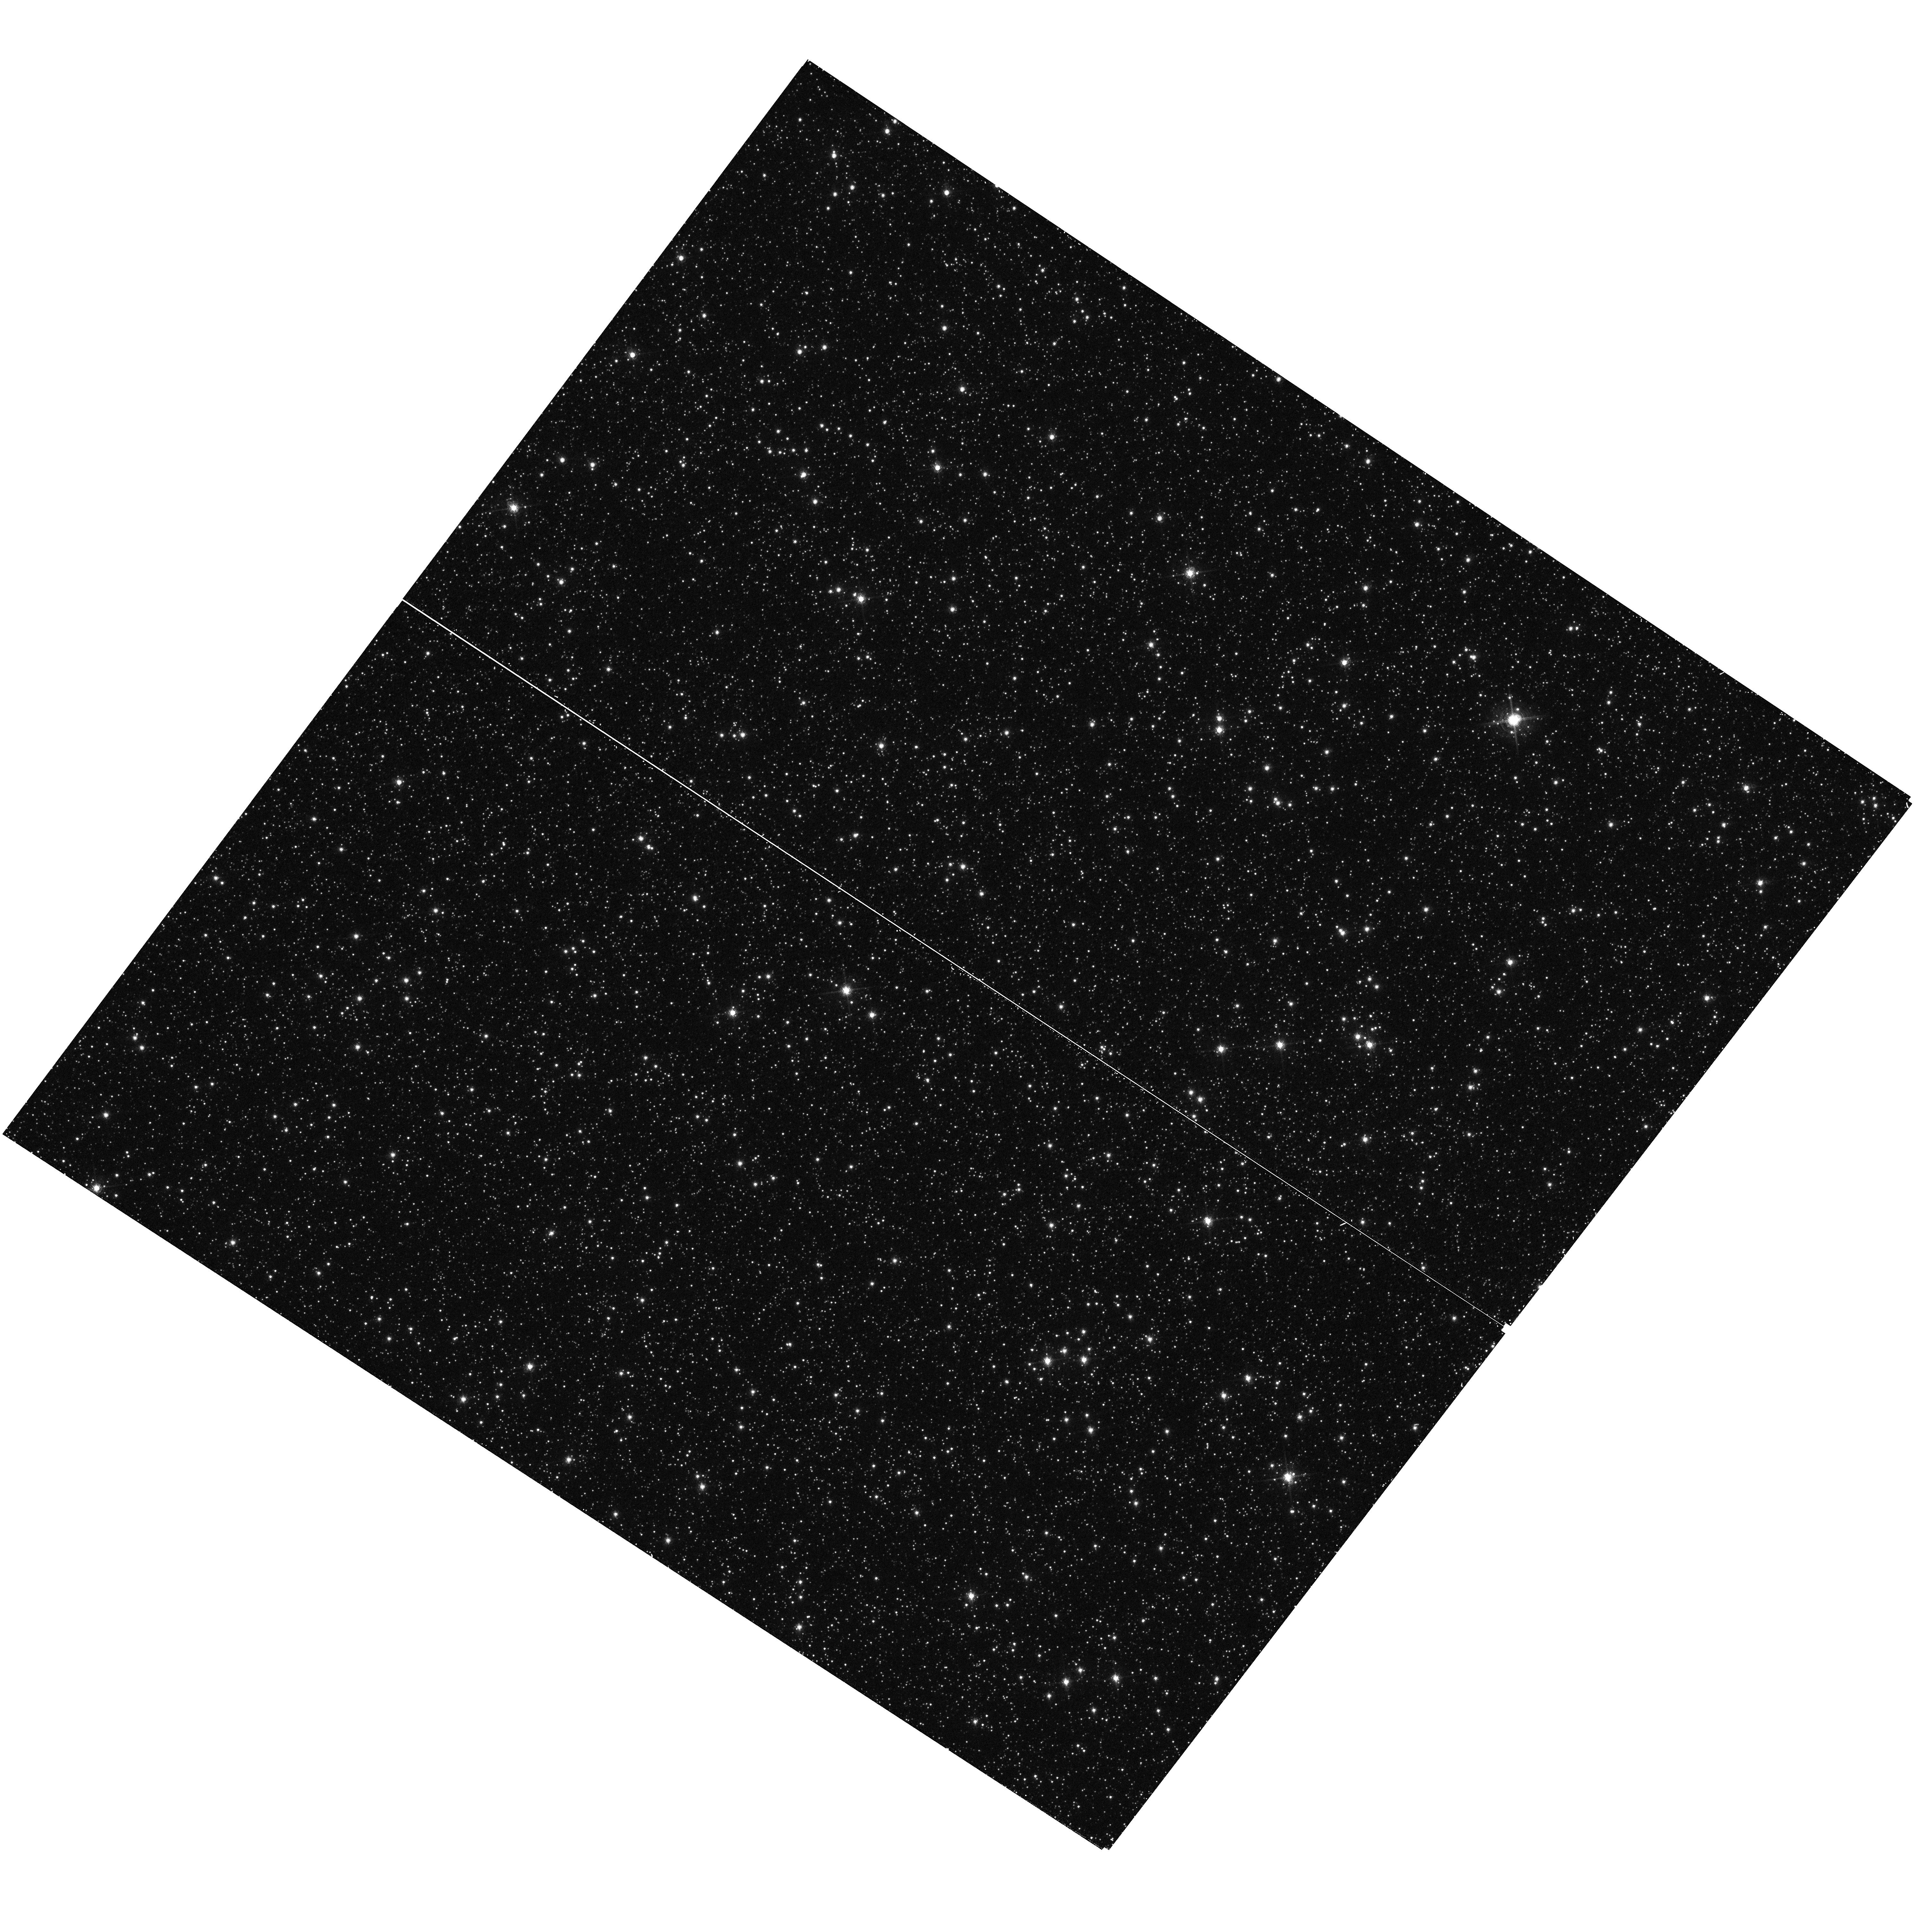
Target: WFPC2-2. Instrument: WFC3/UVIS. Filter: F658N. Exposure: 29 min. Observation ID: hst_12020_11_wfc3_uvis_f658n_ibdk11

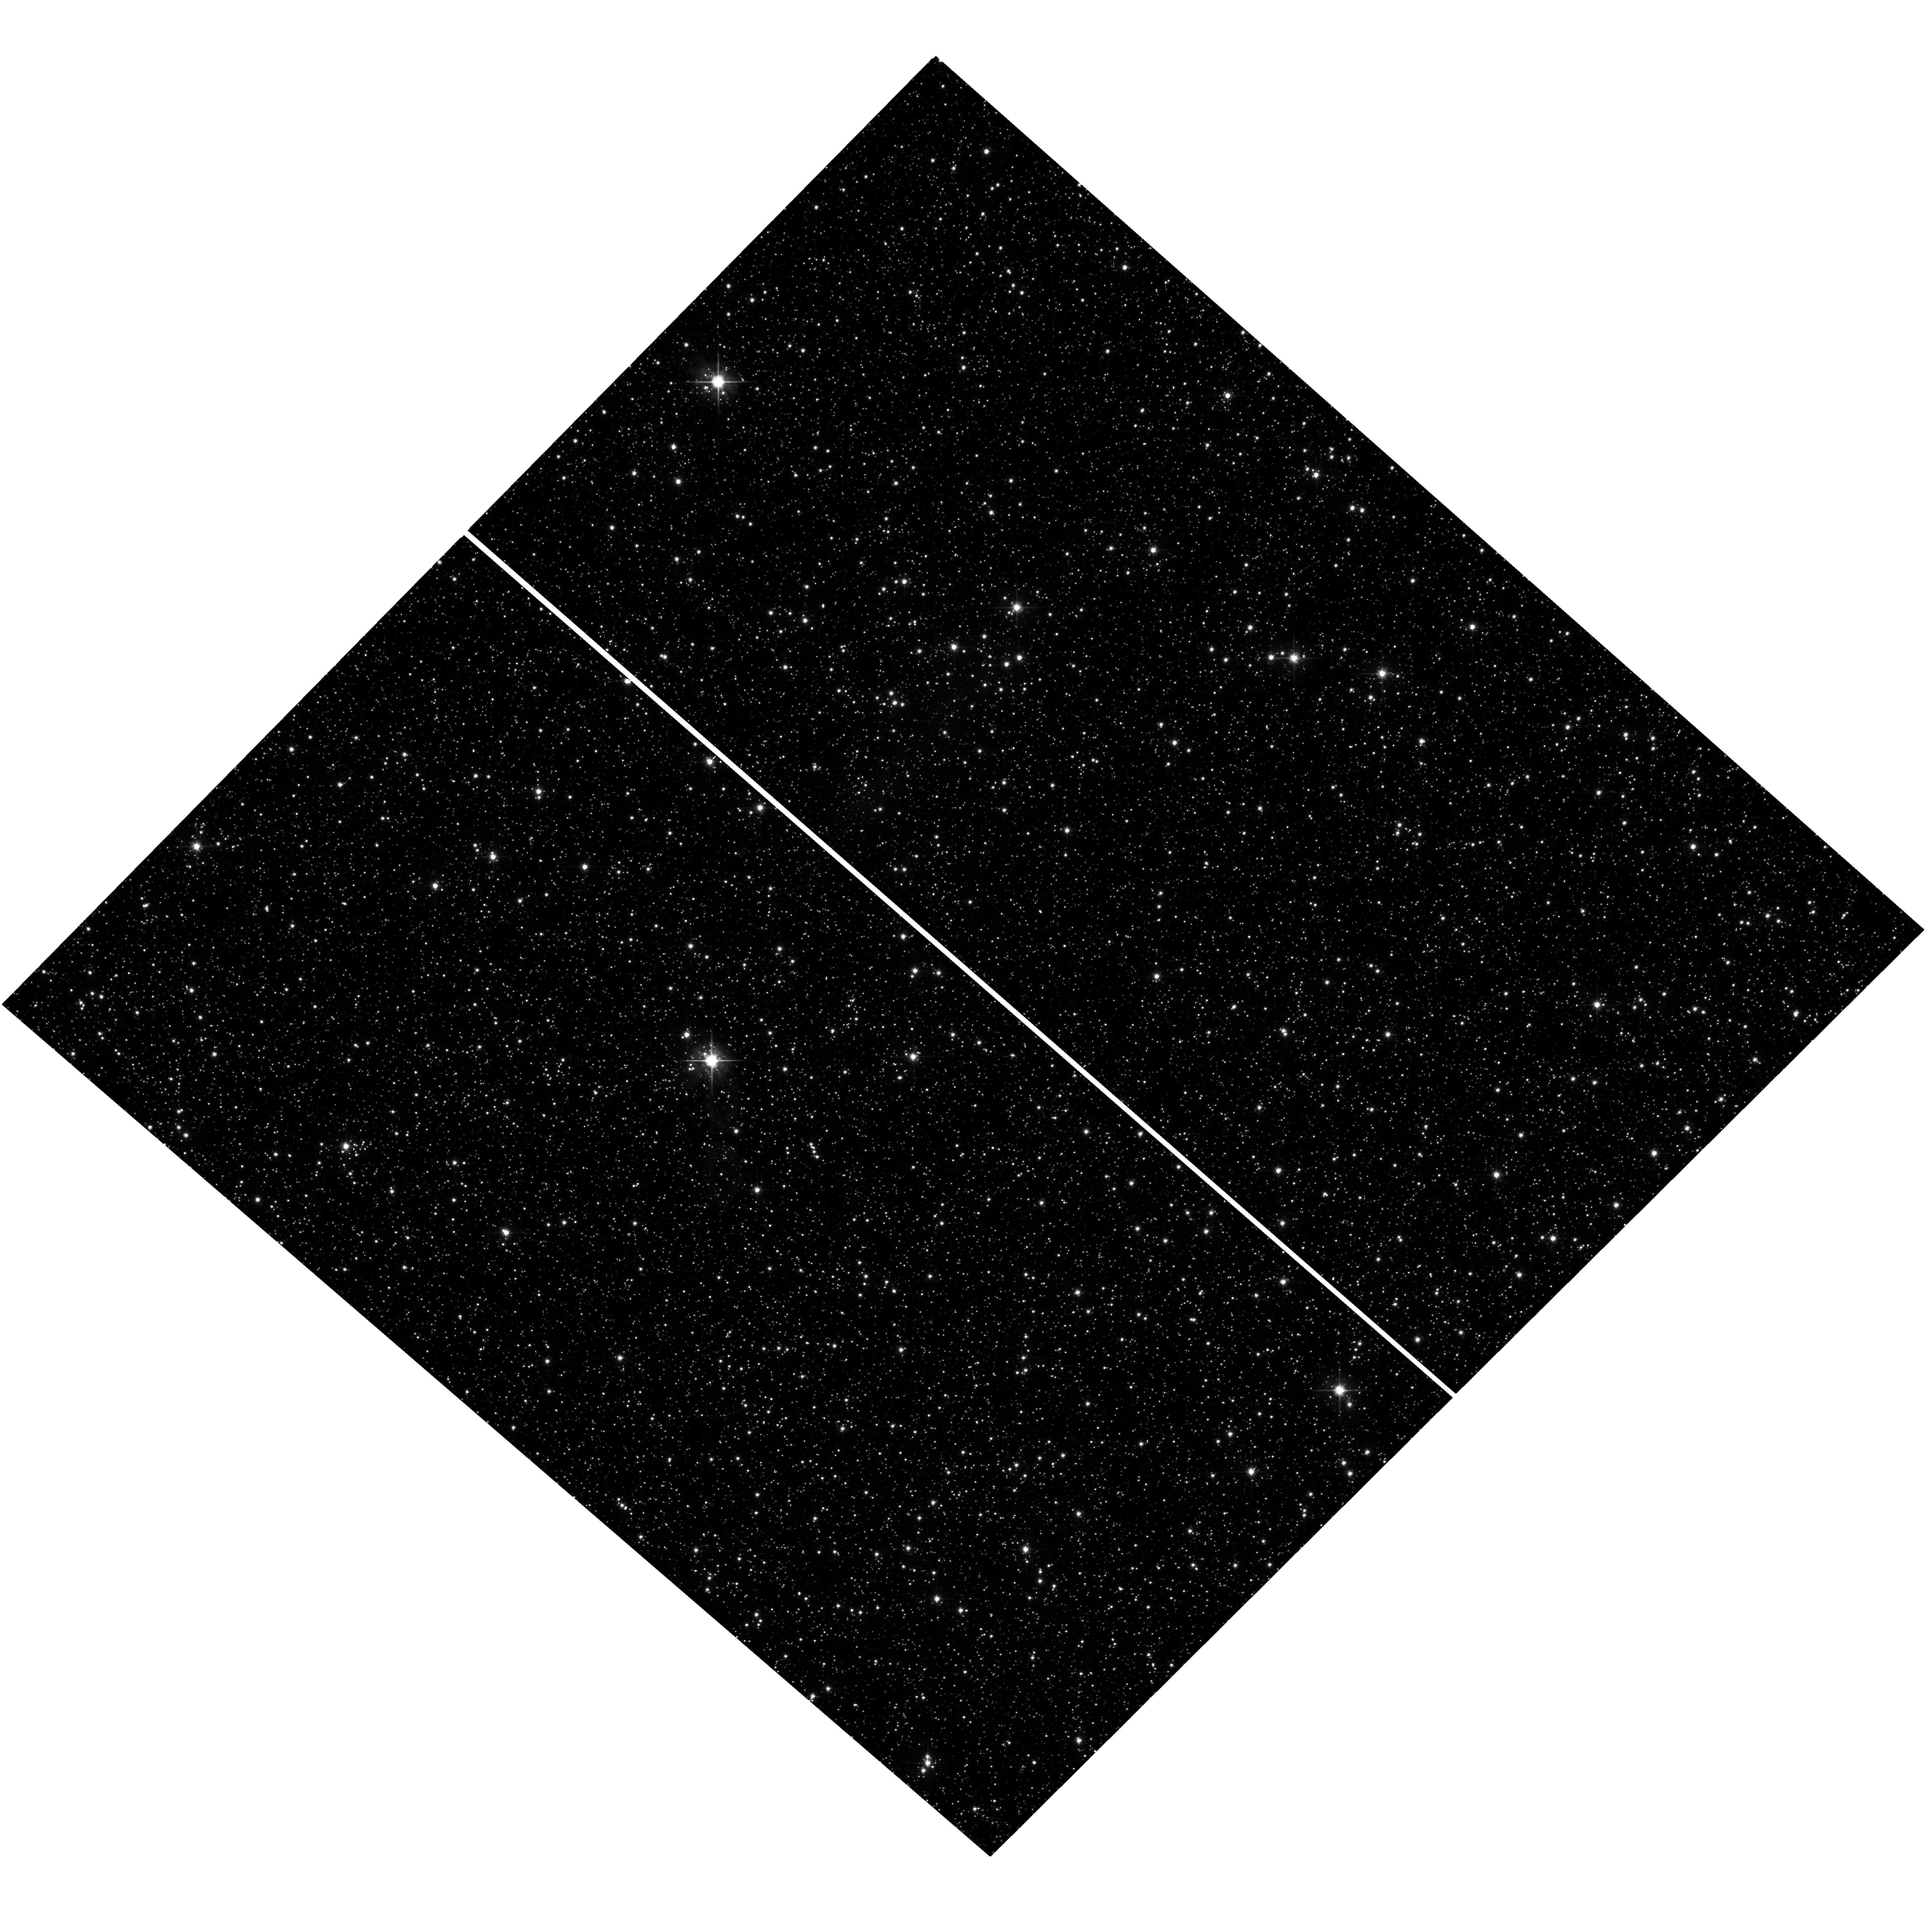
Target: SWEEPS-FIELD. Instrument: WFC3/UVIS. Filter: F625W. Exposure: 20 min. Observation ID: hst_12020_09_wfc3_uvis_f625w_ibdk09

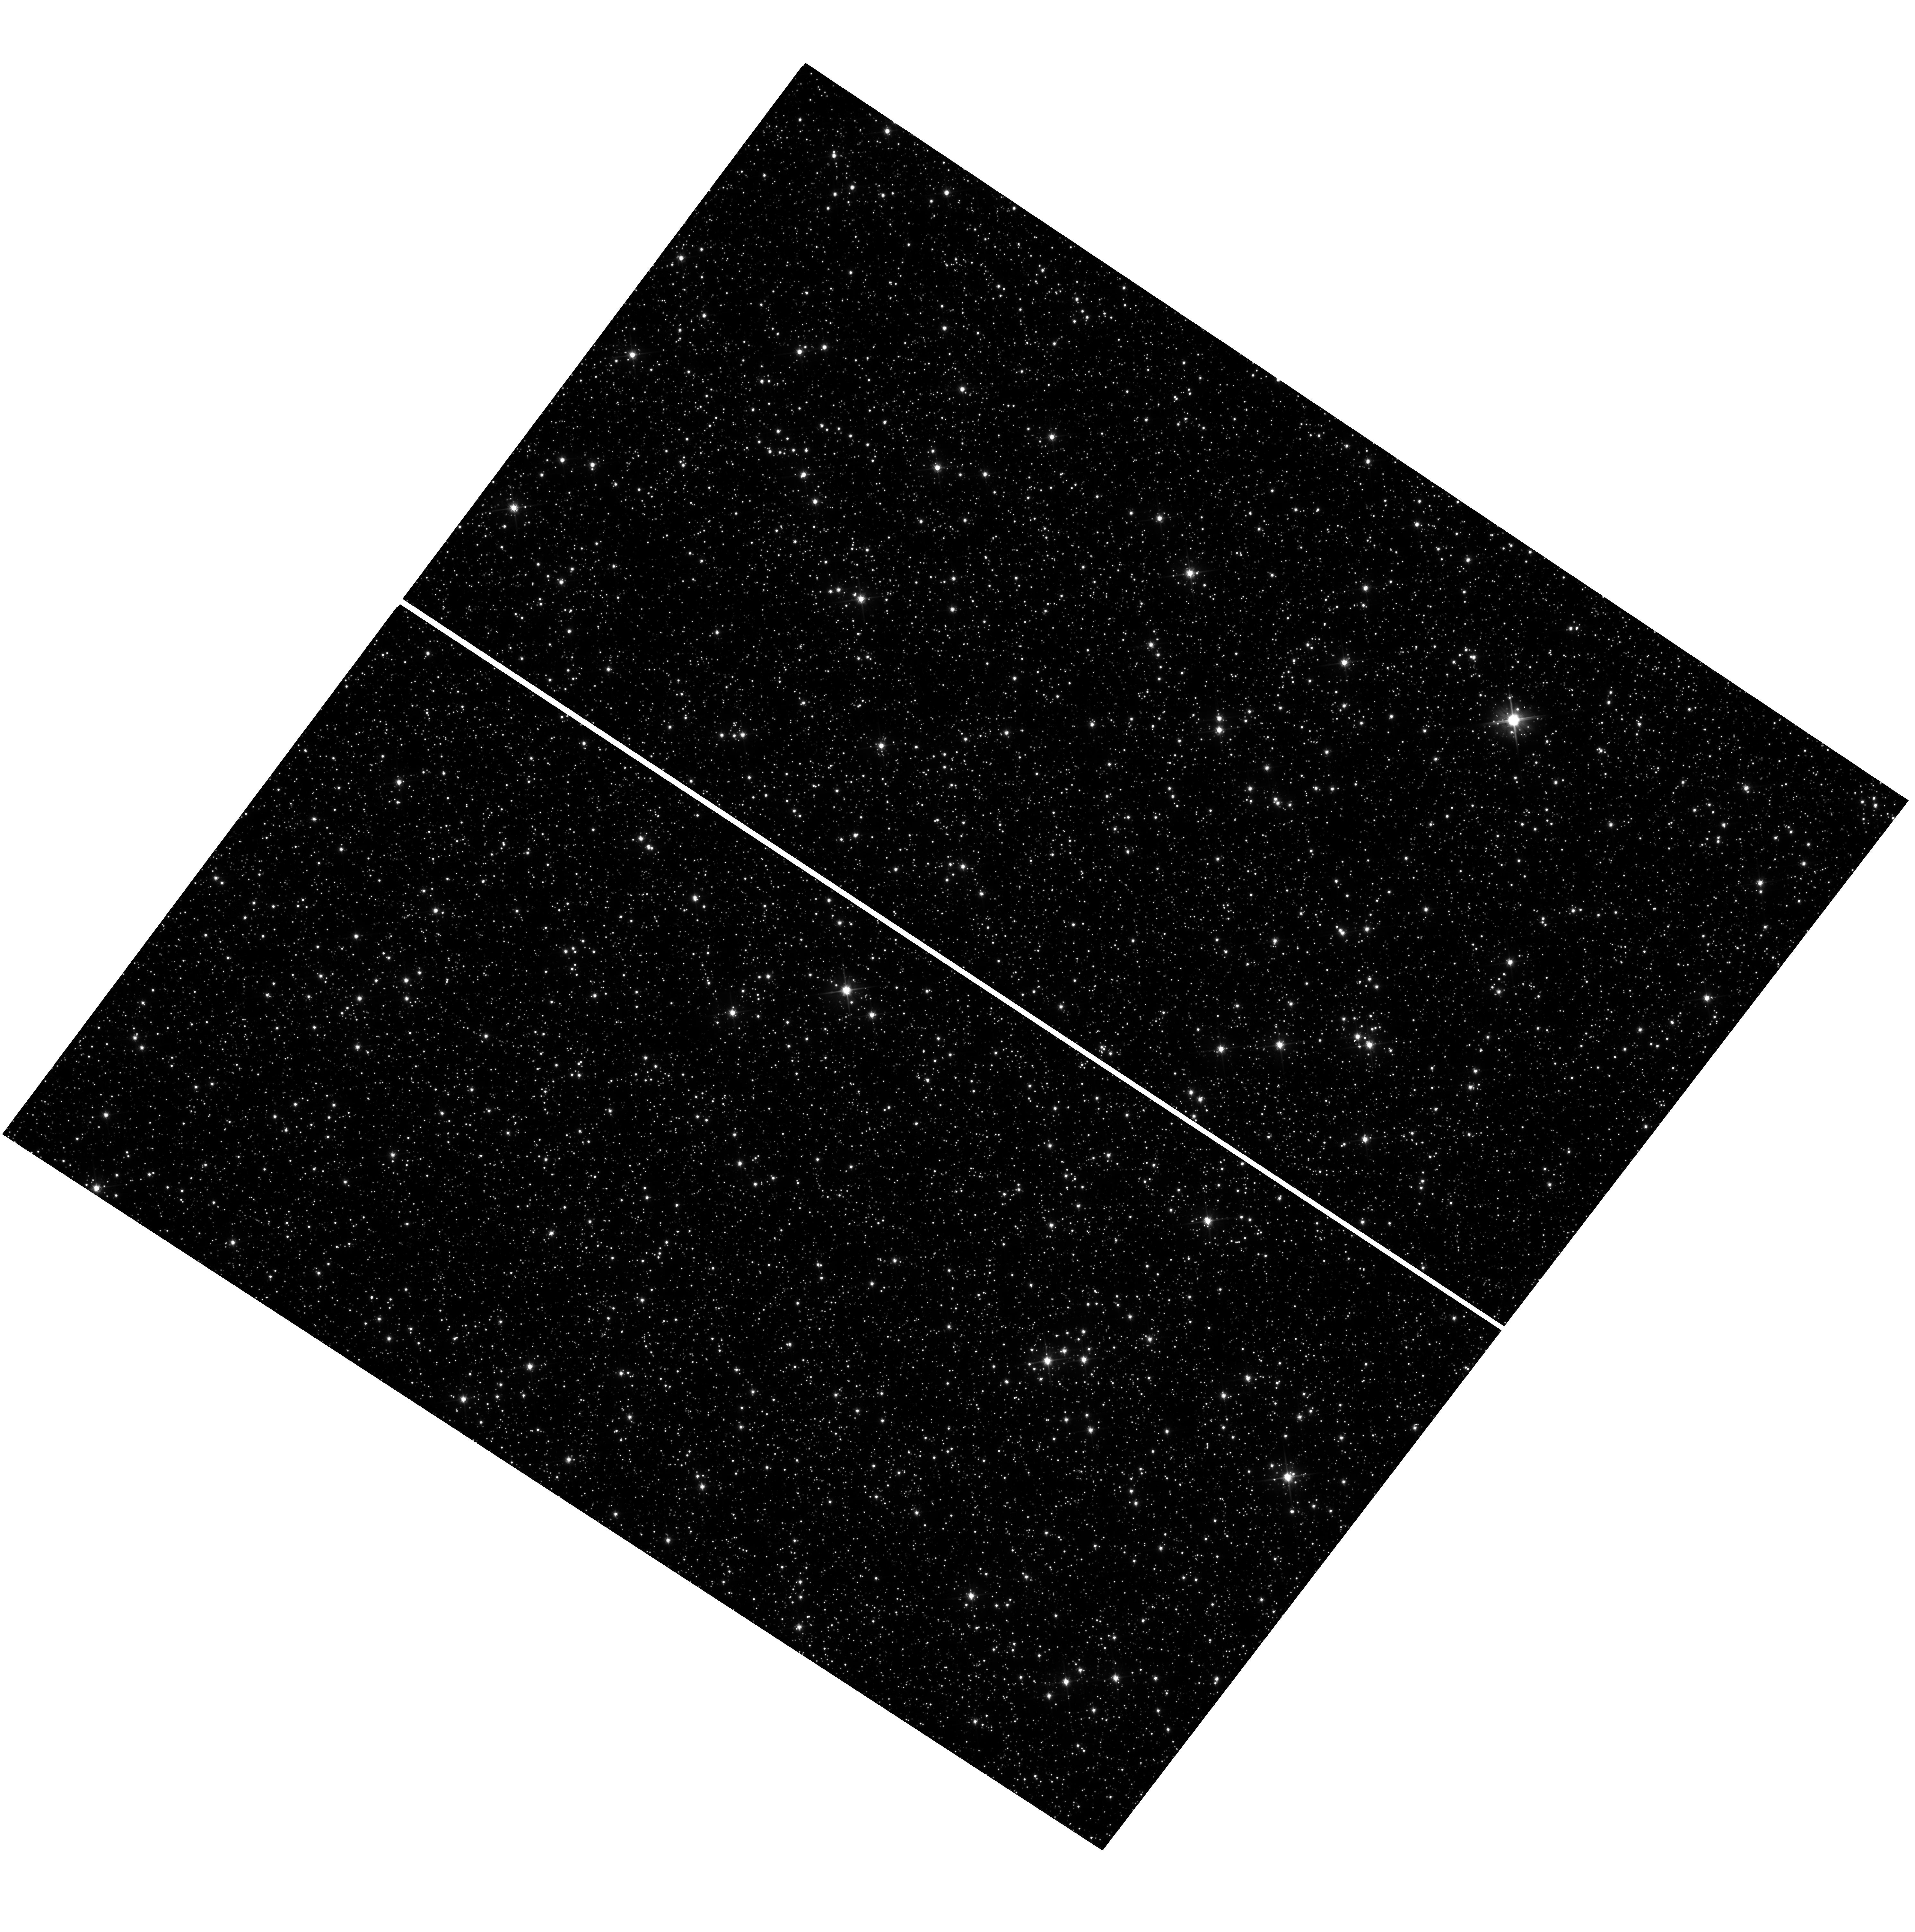
Target: WFPC2-2. Instrument: WFC3/UVIS. Filter: F606W. Exposure: 21 min. Observation ID: hst_12020_11_wfc3_uvis_f606w_ibdk11

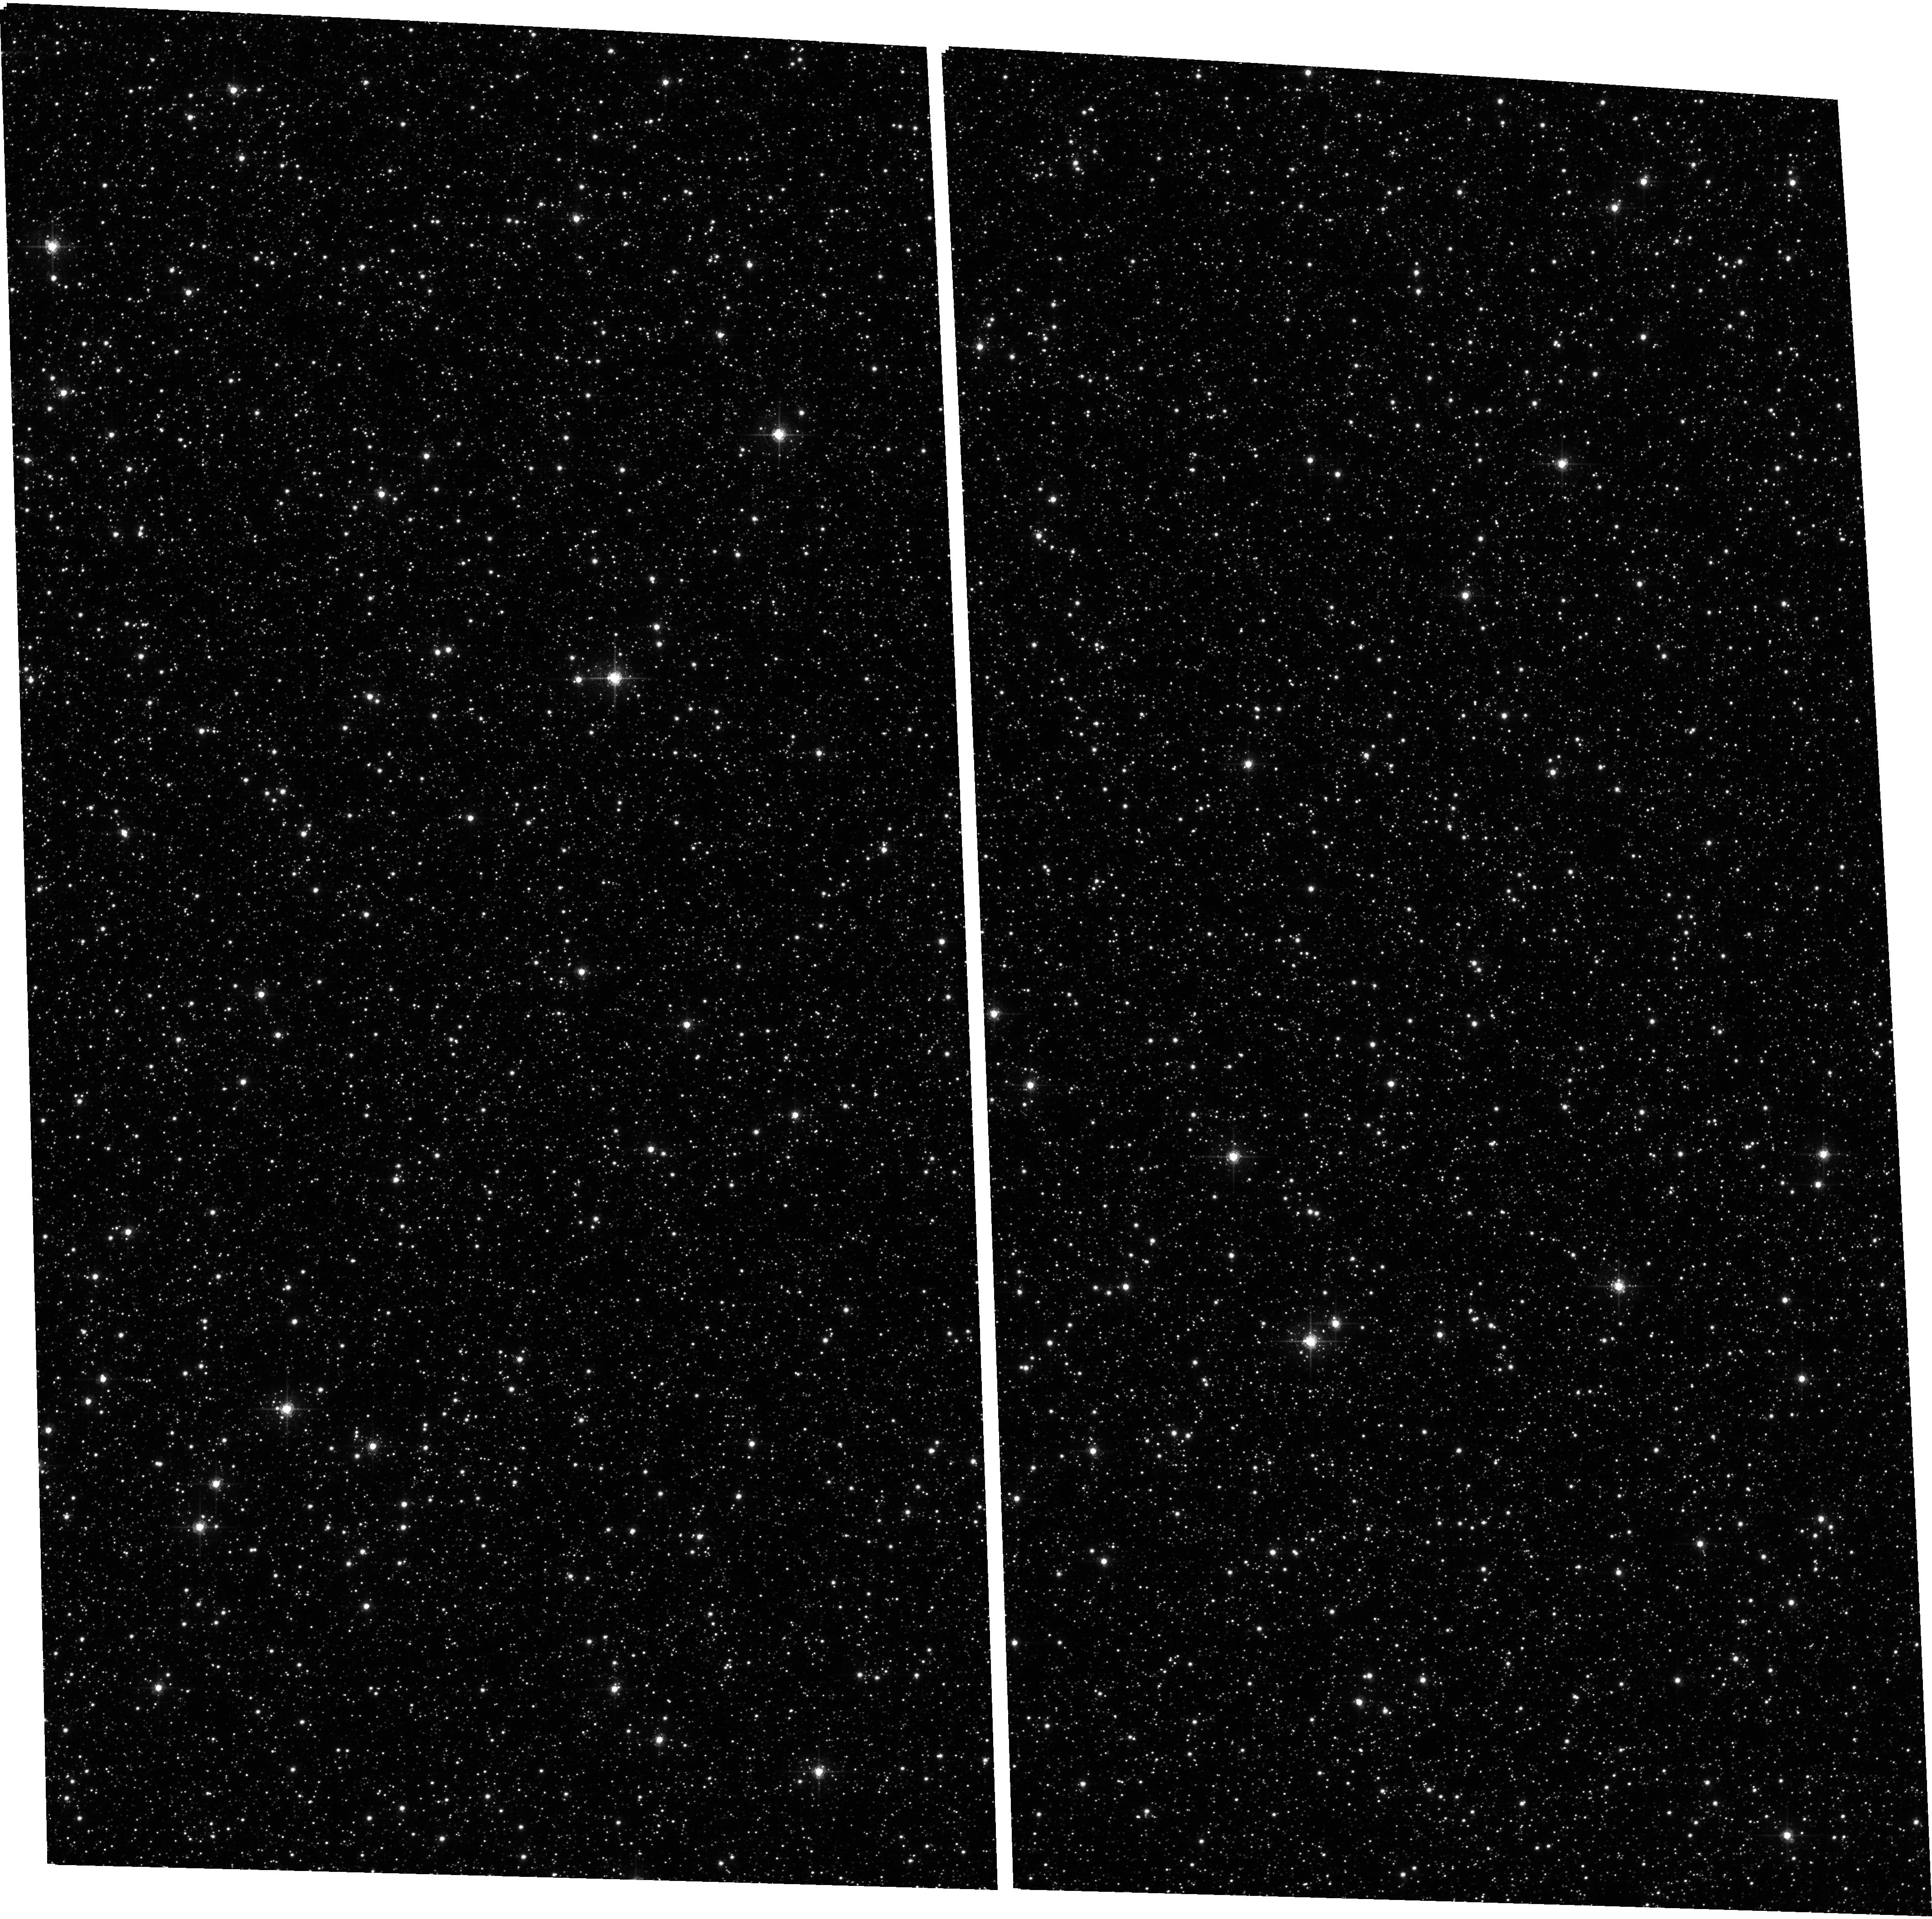
Target: SWEEPS-FIELD. Instrument: ACS/WFC. Filter: F658N. Exposure: 37 min. Observation ID: hst_12020_58_acs_wfc_f658n_jbdk58

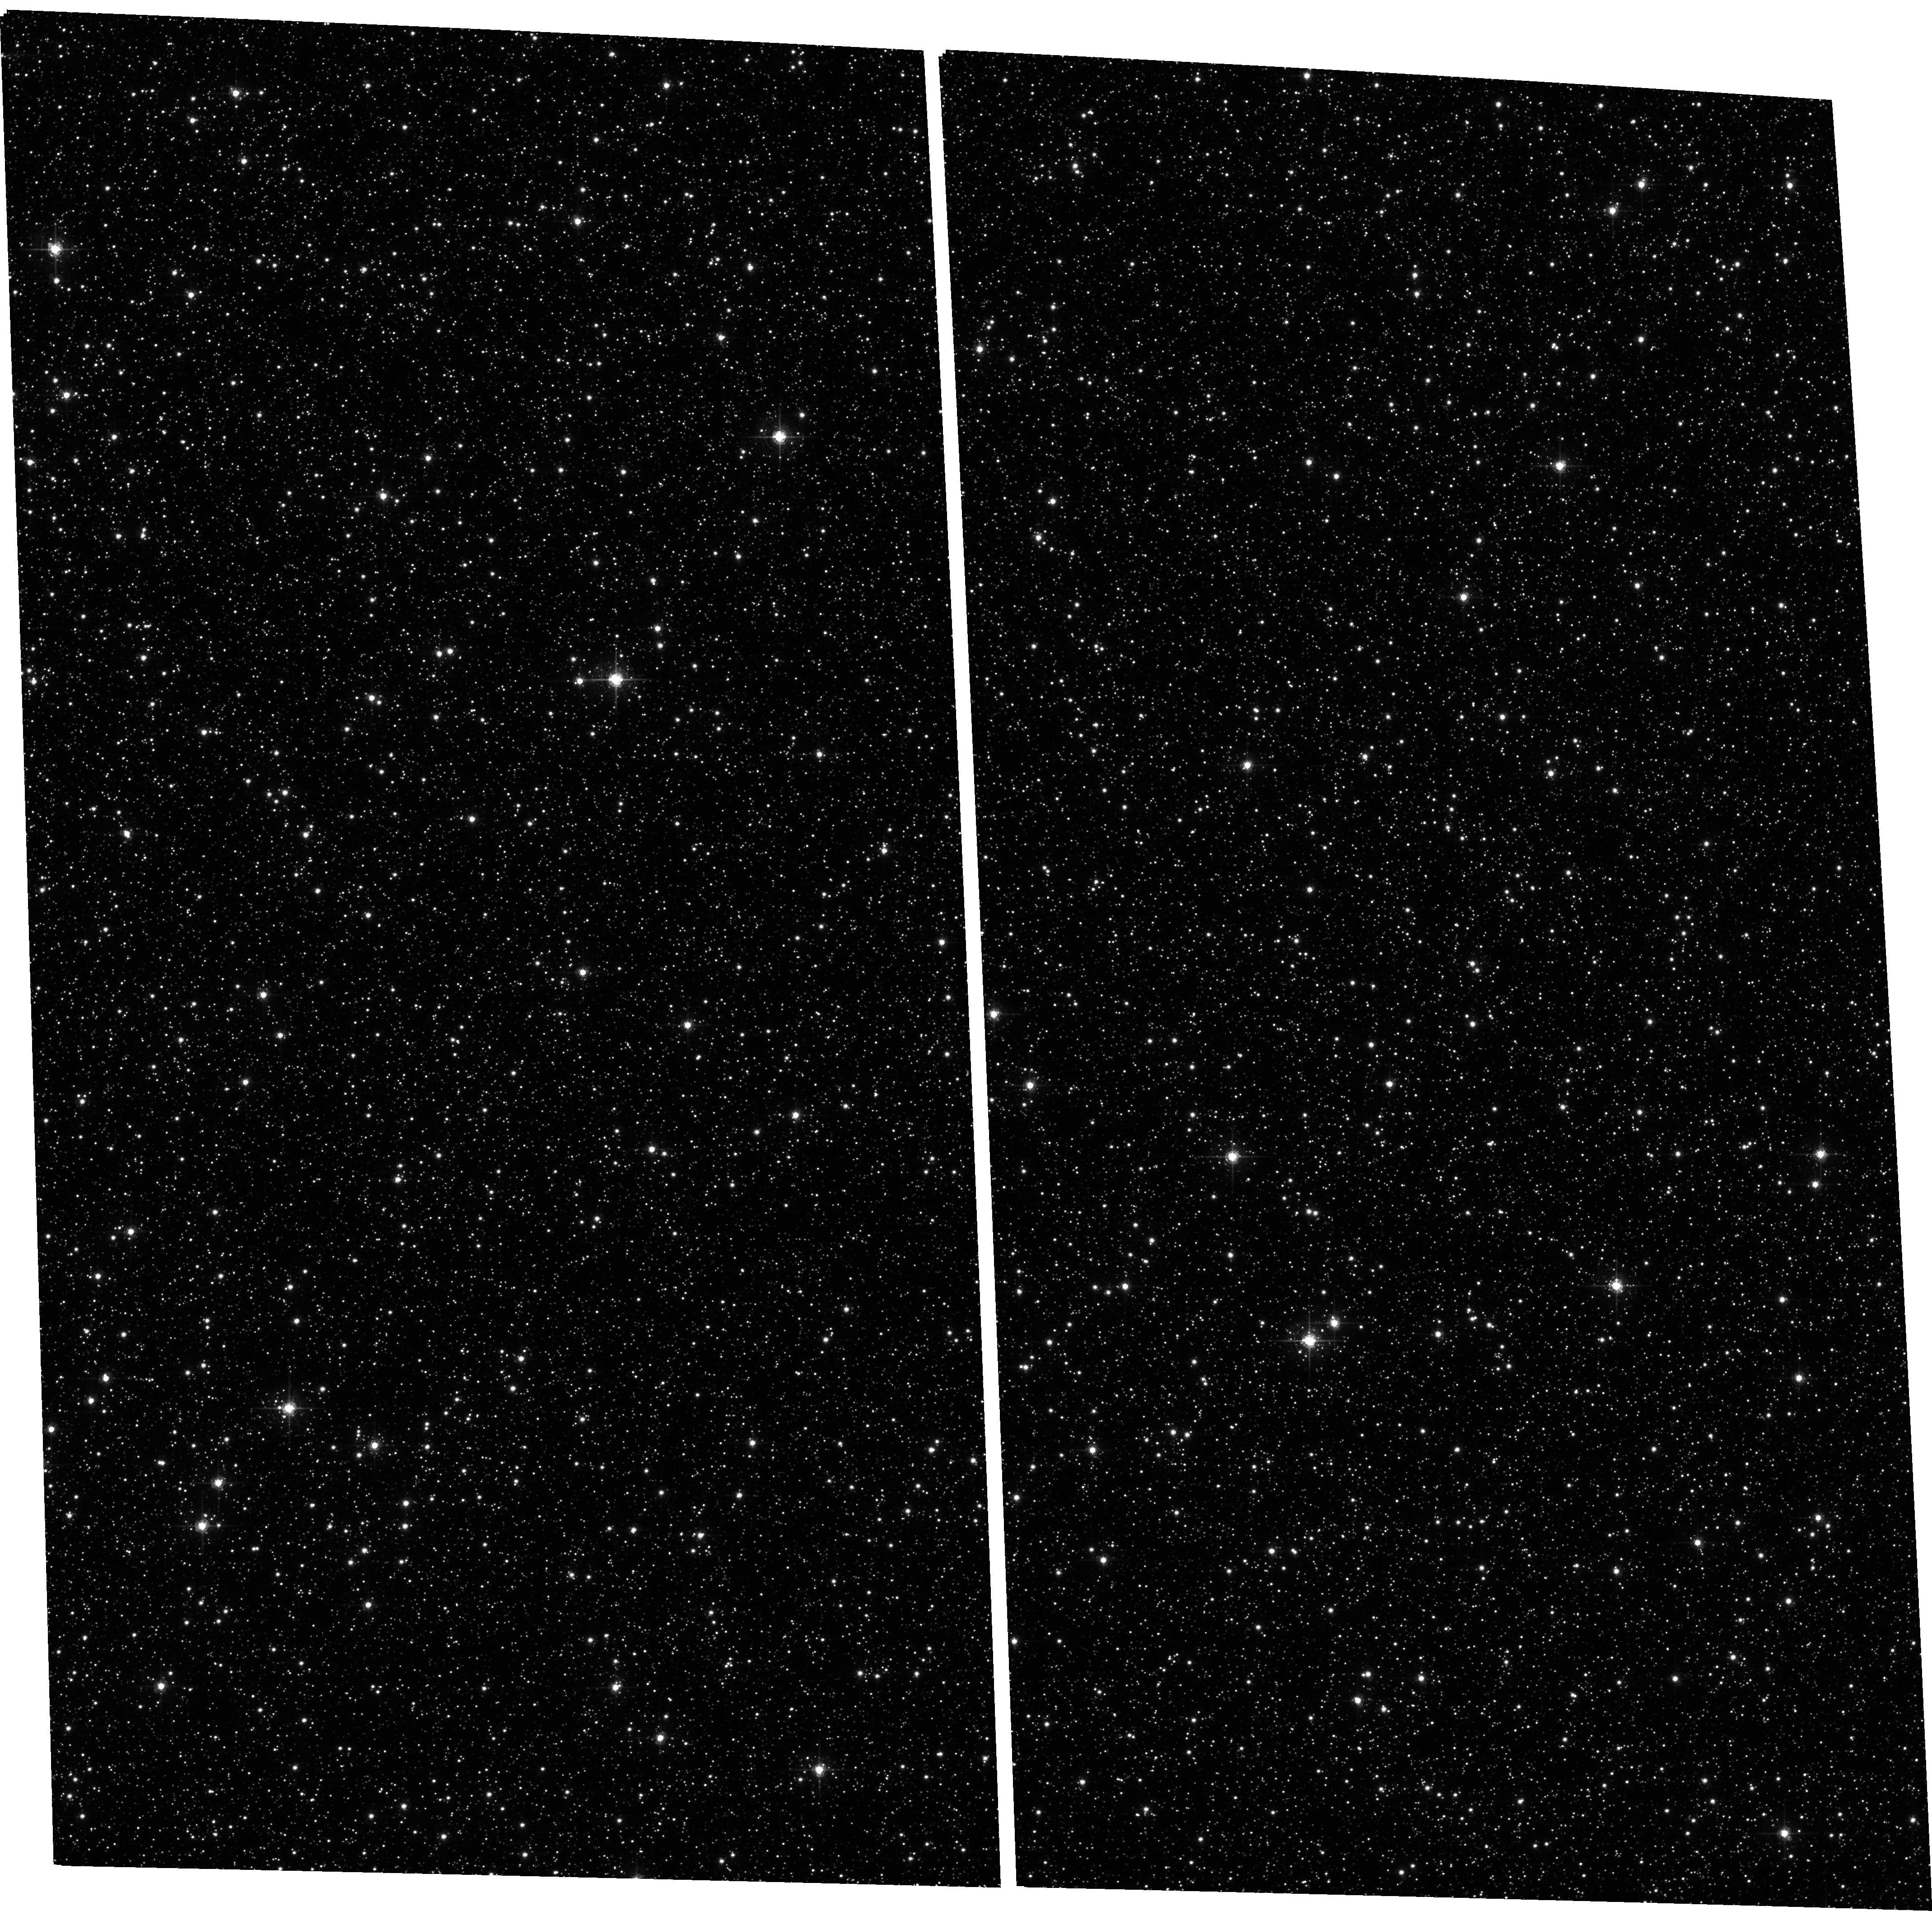
Target: SWEEPS-FIELD. Instrument: ACS/WFC. Filter: F658N. Exposure: 40 min. Observation ID: hst_12020_09_acs_wfc_f658n_jbdk09

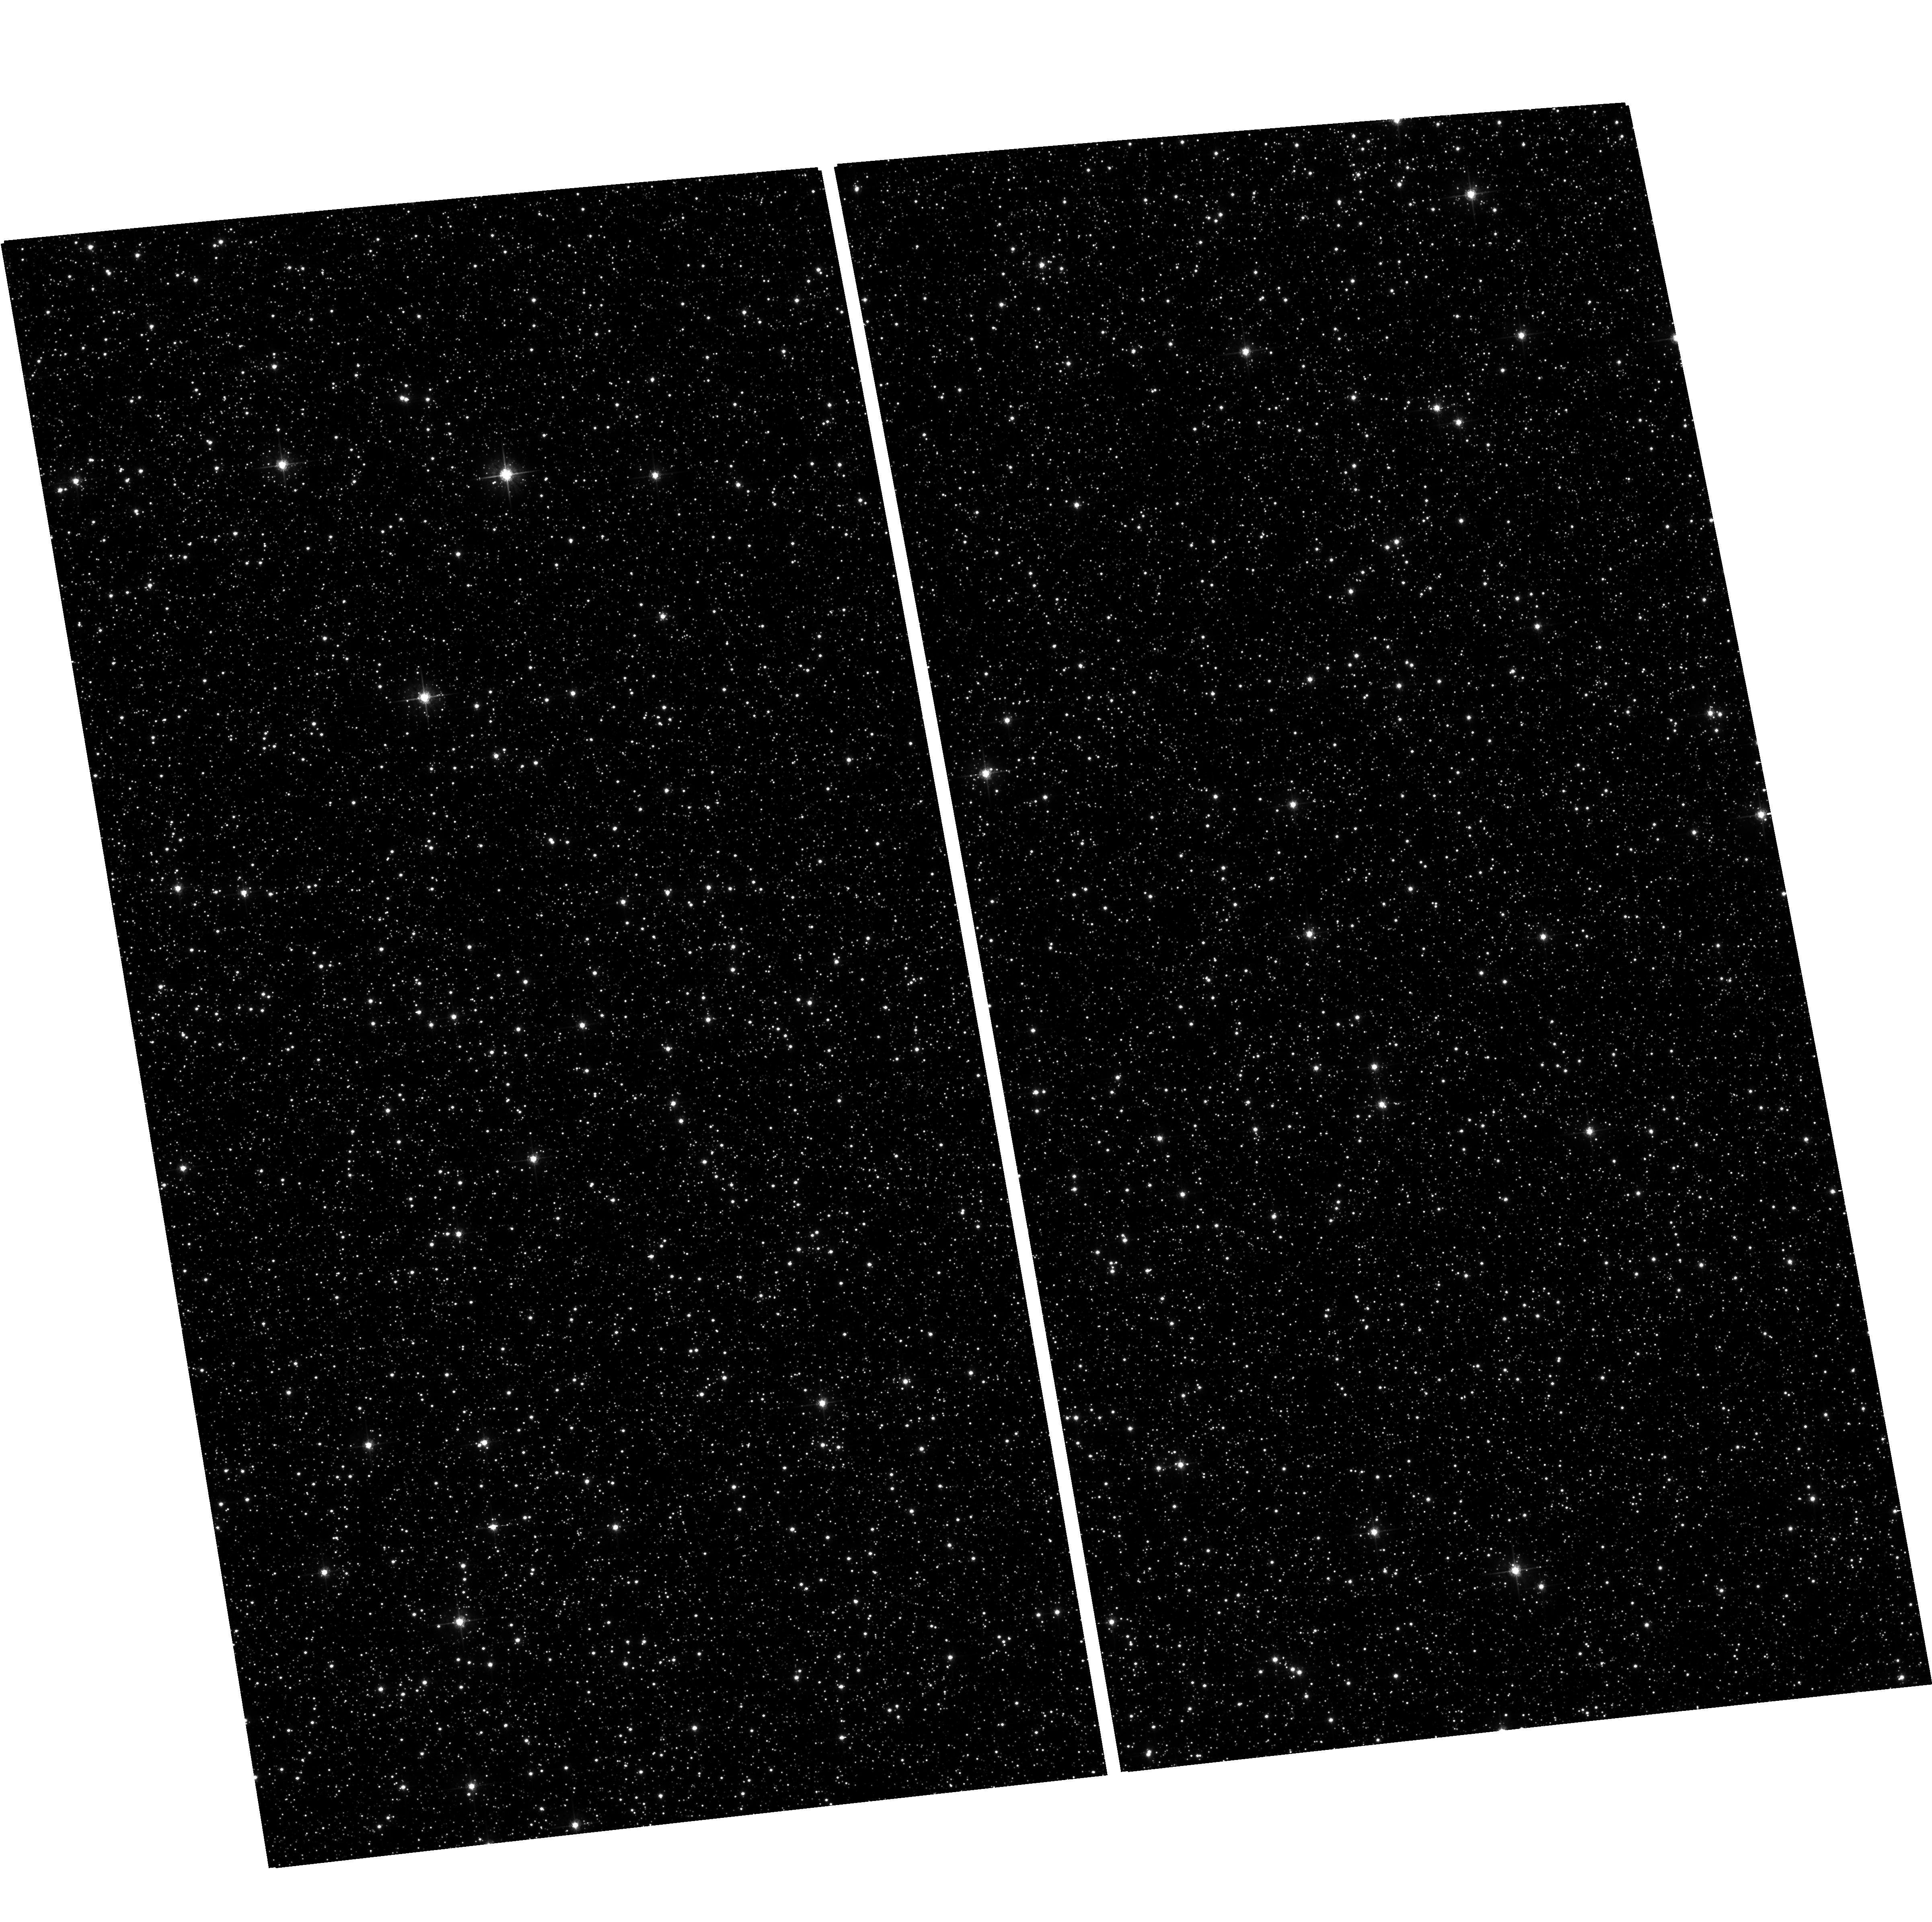
Target: WFPC2-2. Instrument: ACS/WFC. Filter: F625W. Exposure: 34 min. Observation ID: hst_12020_11_acs_wfc_f625w_jbdk11

The Deepest Stellar X-ray/optical Census of the Bulge (PI: Clarkson, Will I.)

We have obtained the deepest optical dataset ever taken or planned towards the bulge, allowing bulge/disk decomposition down to F606W=23 and variability monitoring over seven days, diagnostics not available for any bulge field observed by Chandra. We propose ACIS-I imaging to identify X-ray point sources in this field. This will directly trace a number of fundamental yet poorly-constrained parameters of the inner Milky Way, for example the spin-down timescale of stars along the disk and bulge; the formation history of the bulge and, for the first time, direct constraints on the gravitational potential of the inner milky way through AGN-enabled absolute proper motions. Our proposed survey will be an essential calibrator for other X-ray/optical surveys of the bulge both past and planned.